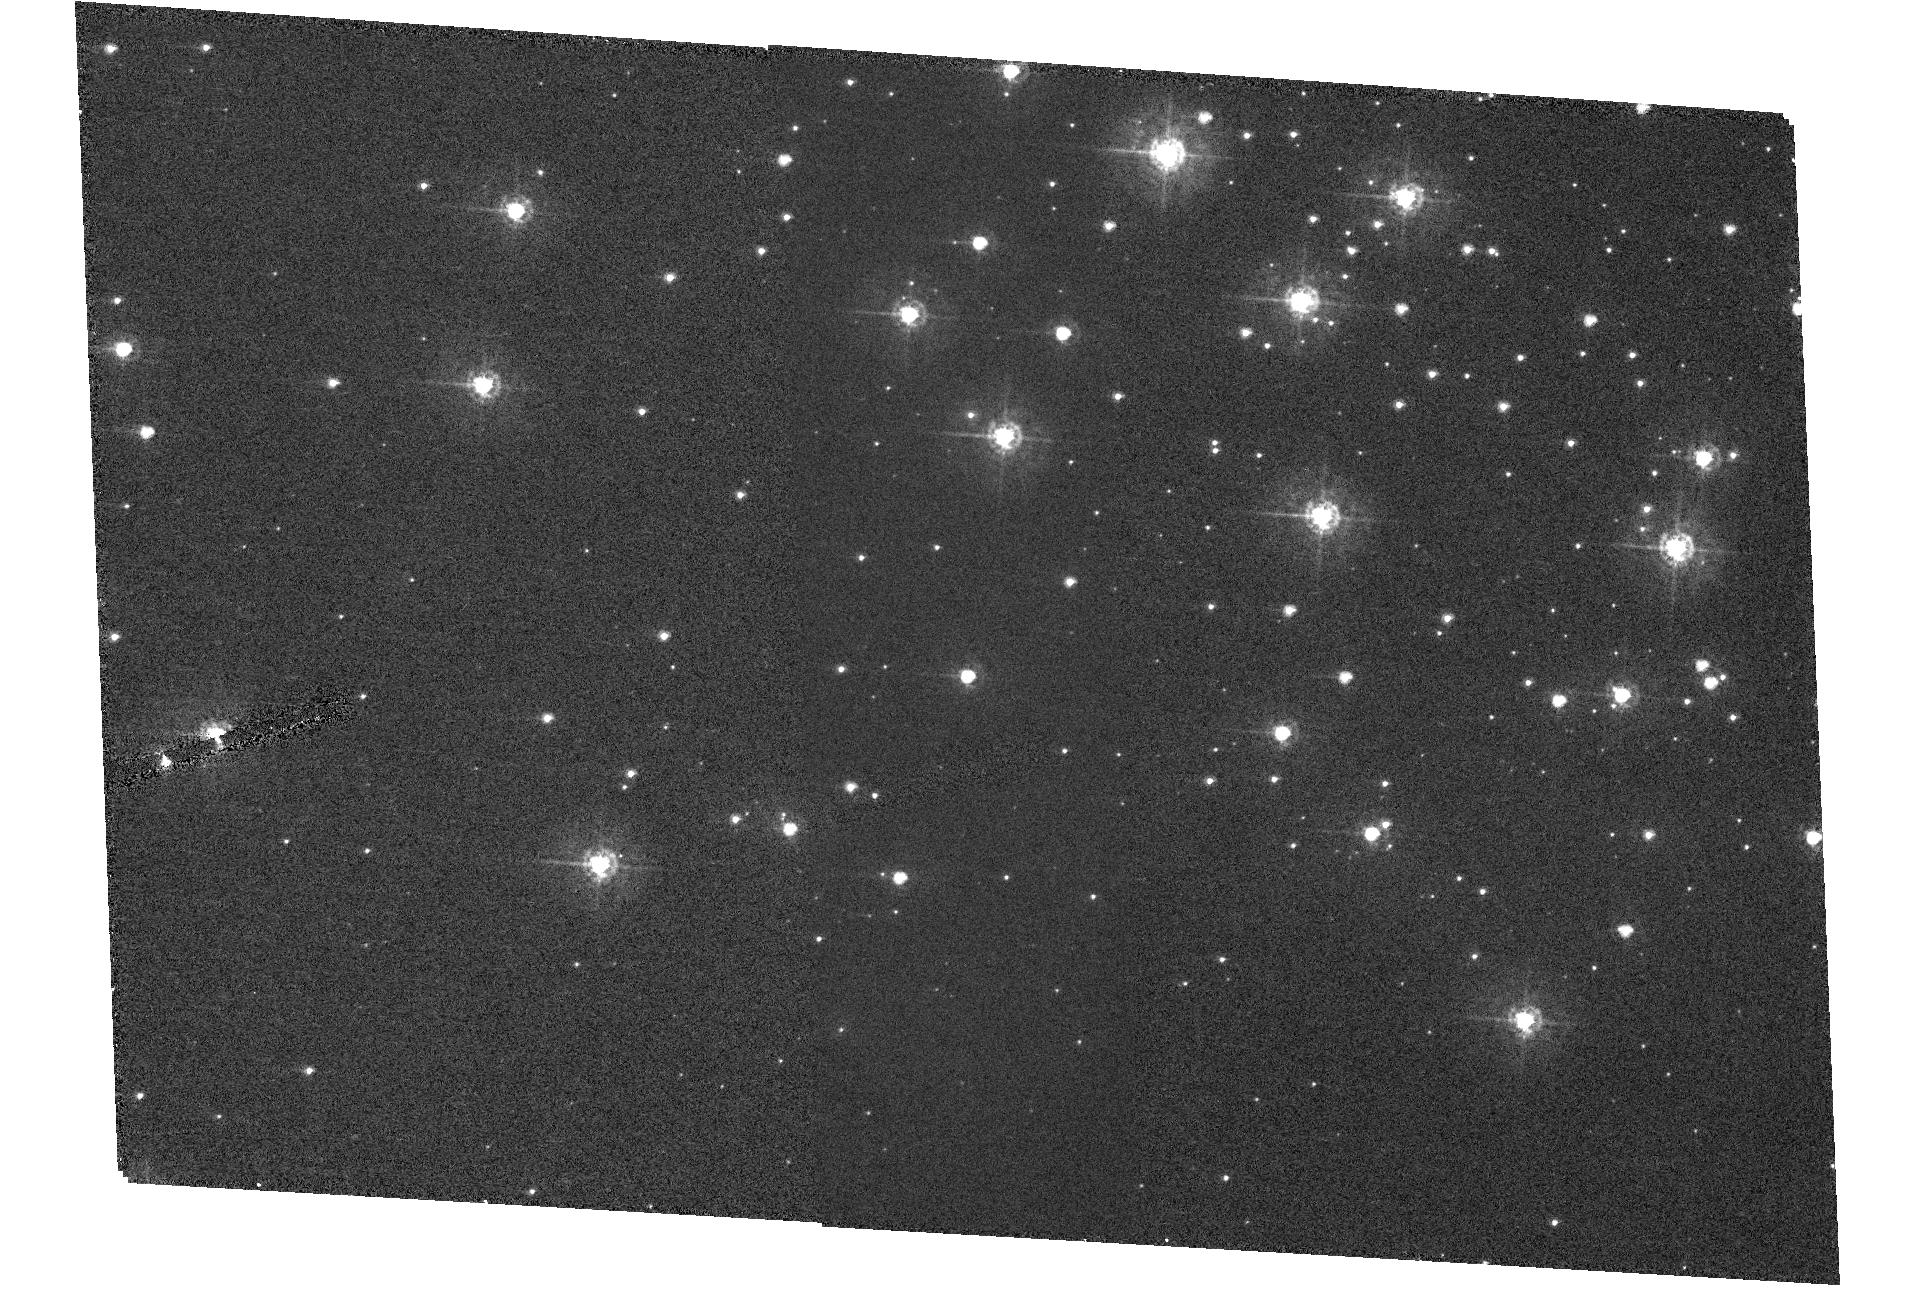
Target: NGC346-HP6. Instrument: ACS/HRC. Filter: F330W. Exposure: 8 min. Observation ID: hst_10542_06_acs_hrc_f330w_j9f206

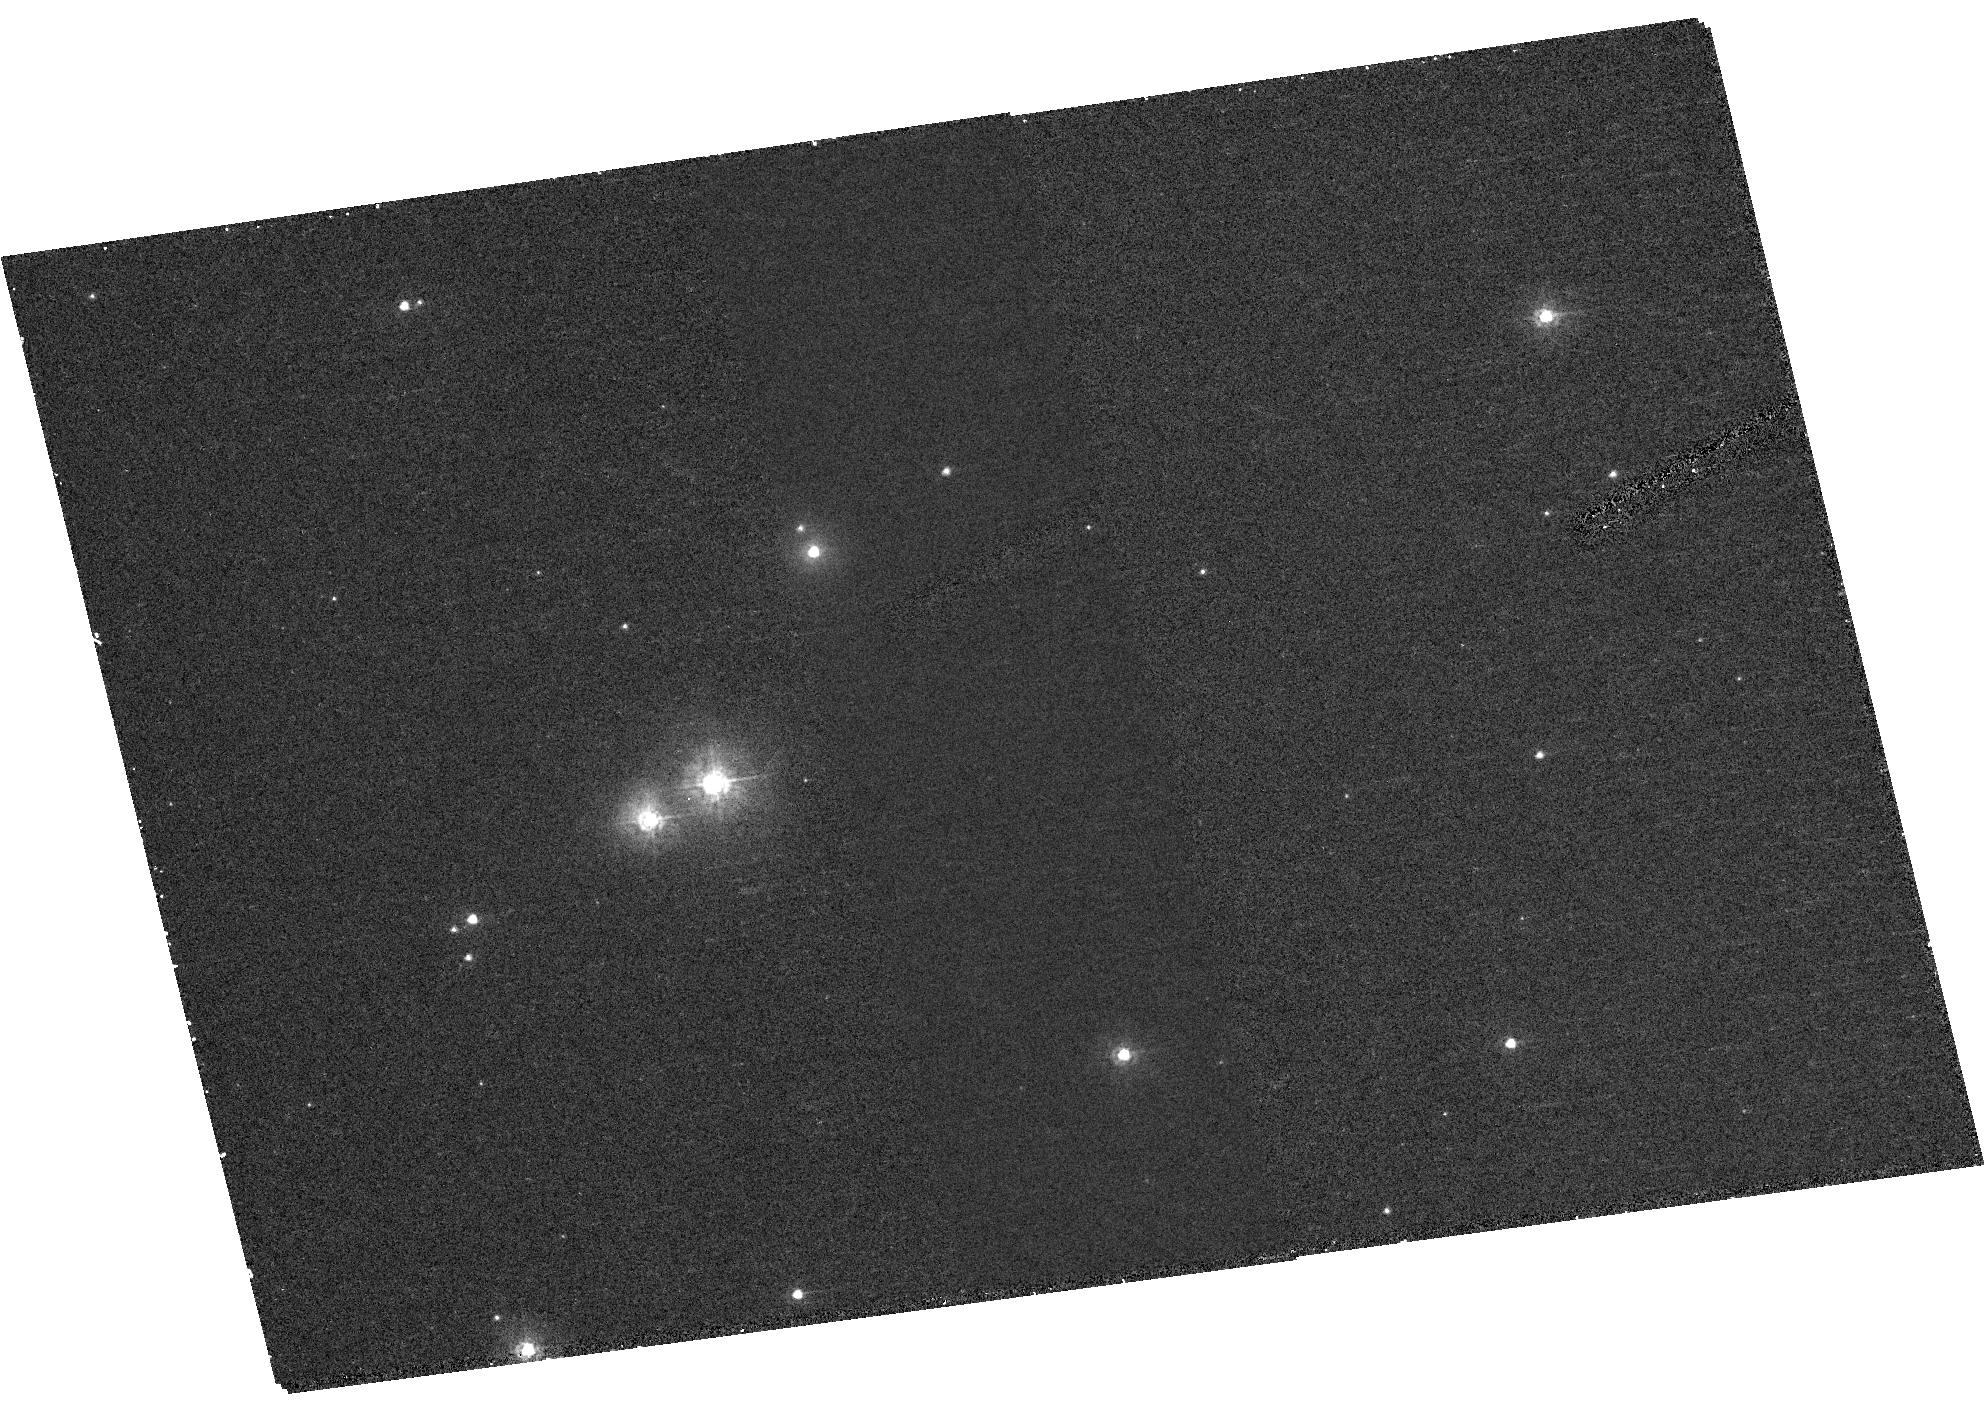
Target: NGC346-HP2. Instrument: ACS/HRC. Filter: F220W. Exposure: 23 min. Observation ID: hst_10542_02_acs_hrc_f220w_j9f202

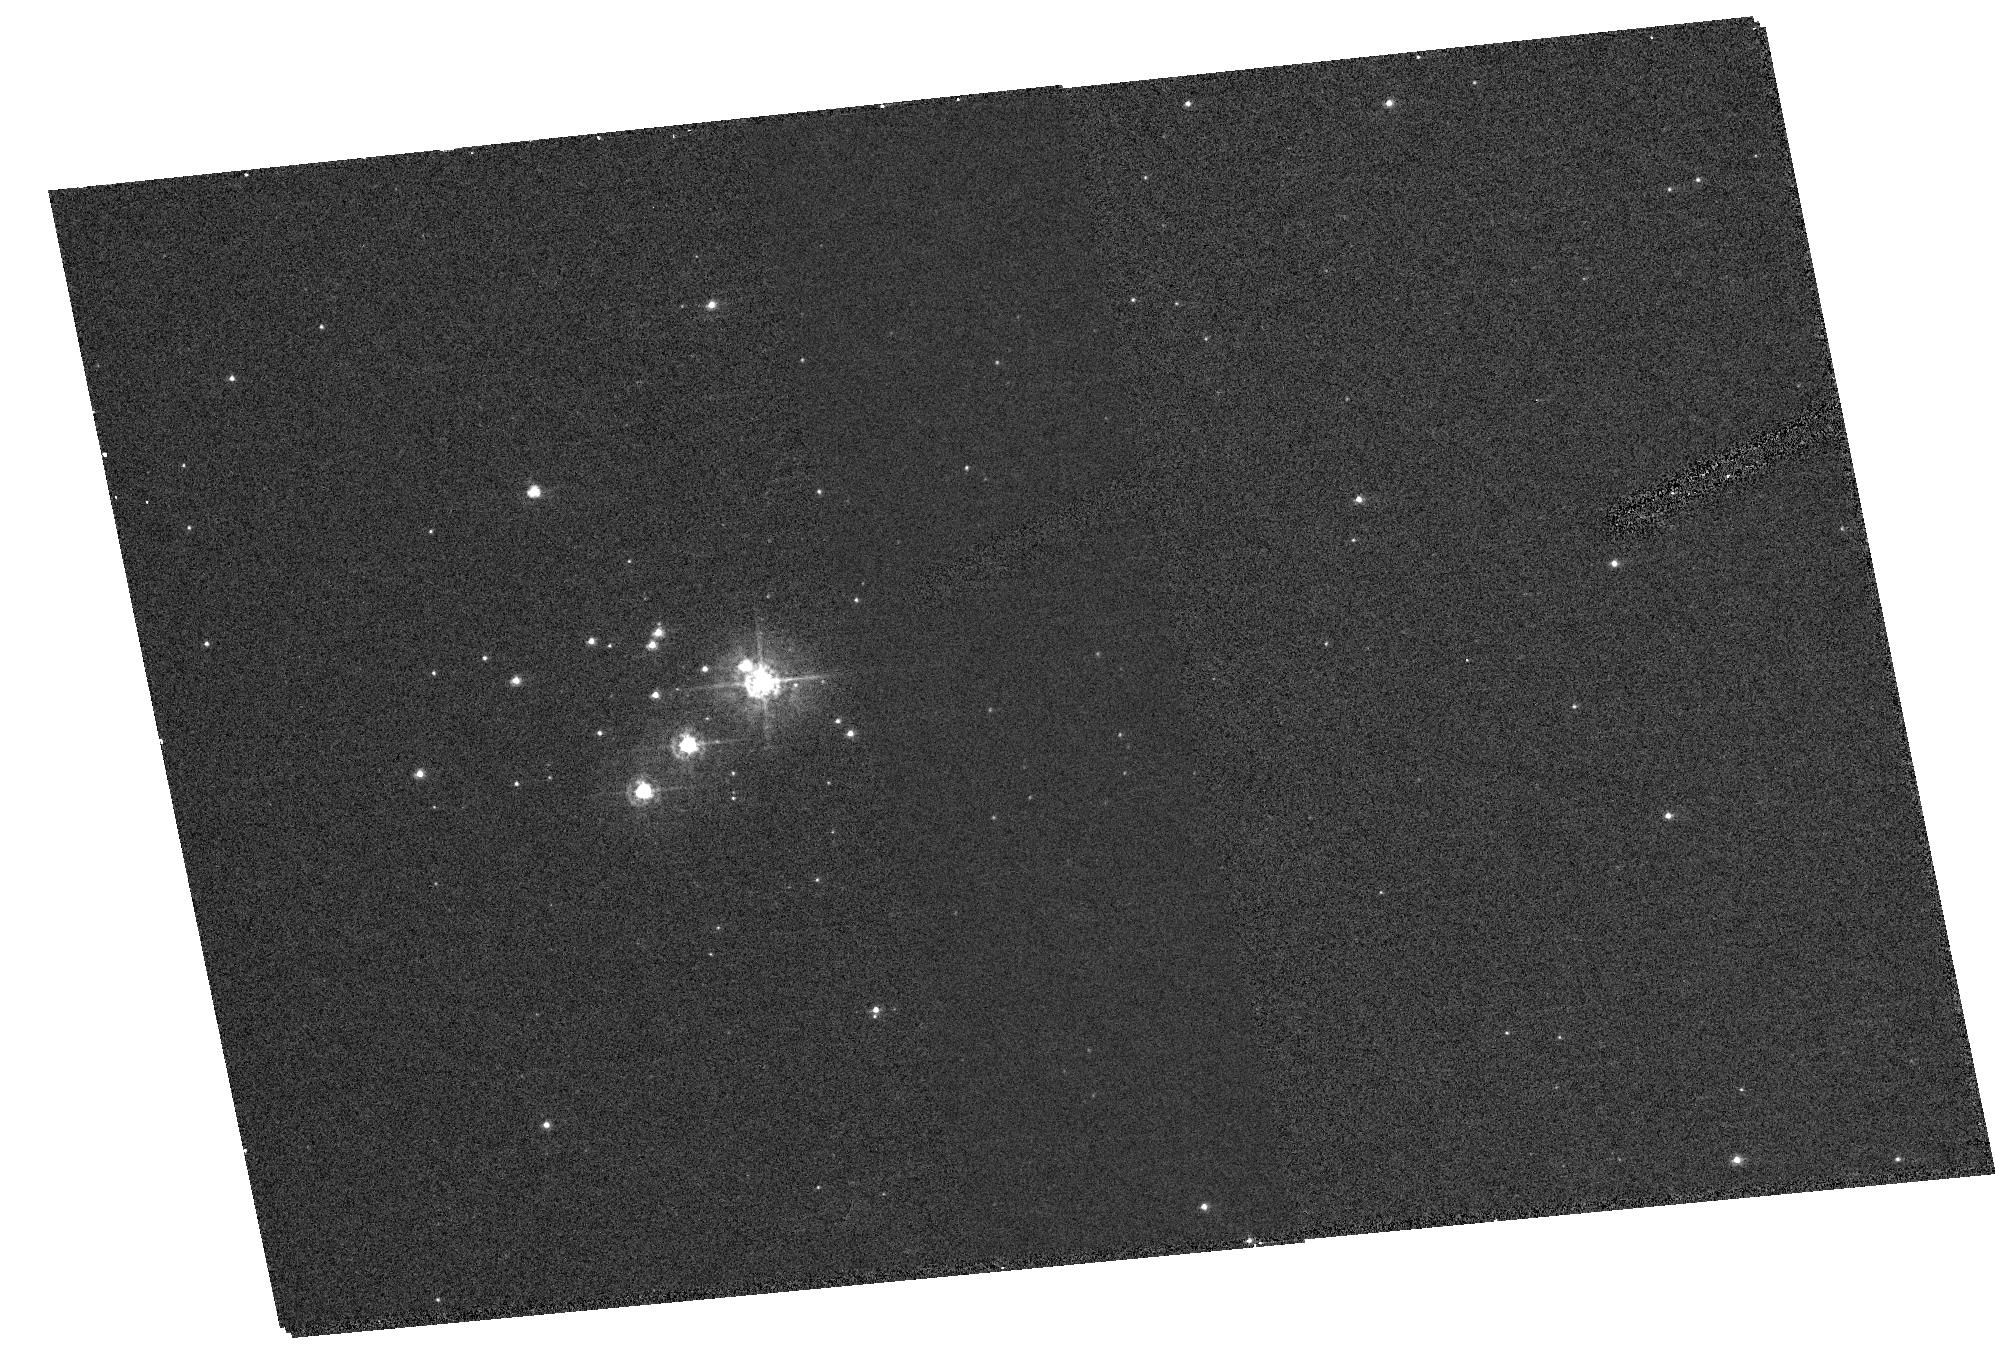
Target: NGC346-HP1. Instrument: ACS/HRC. Filter: F330W. Exposure: 8 min. Observation ID: hst_10542_01_acs_hrc_f330w_j9f201

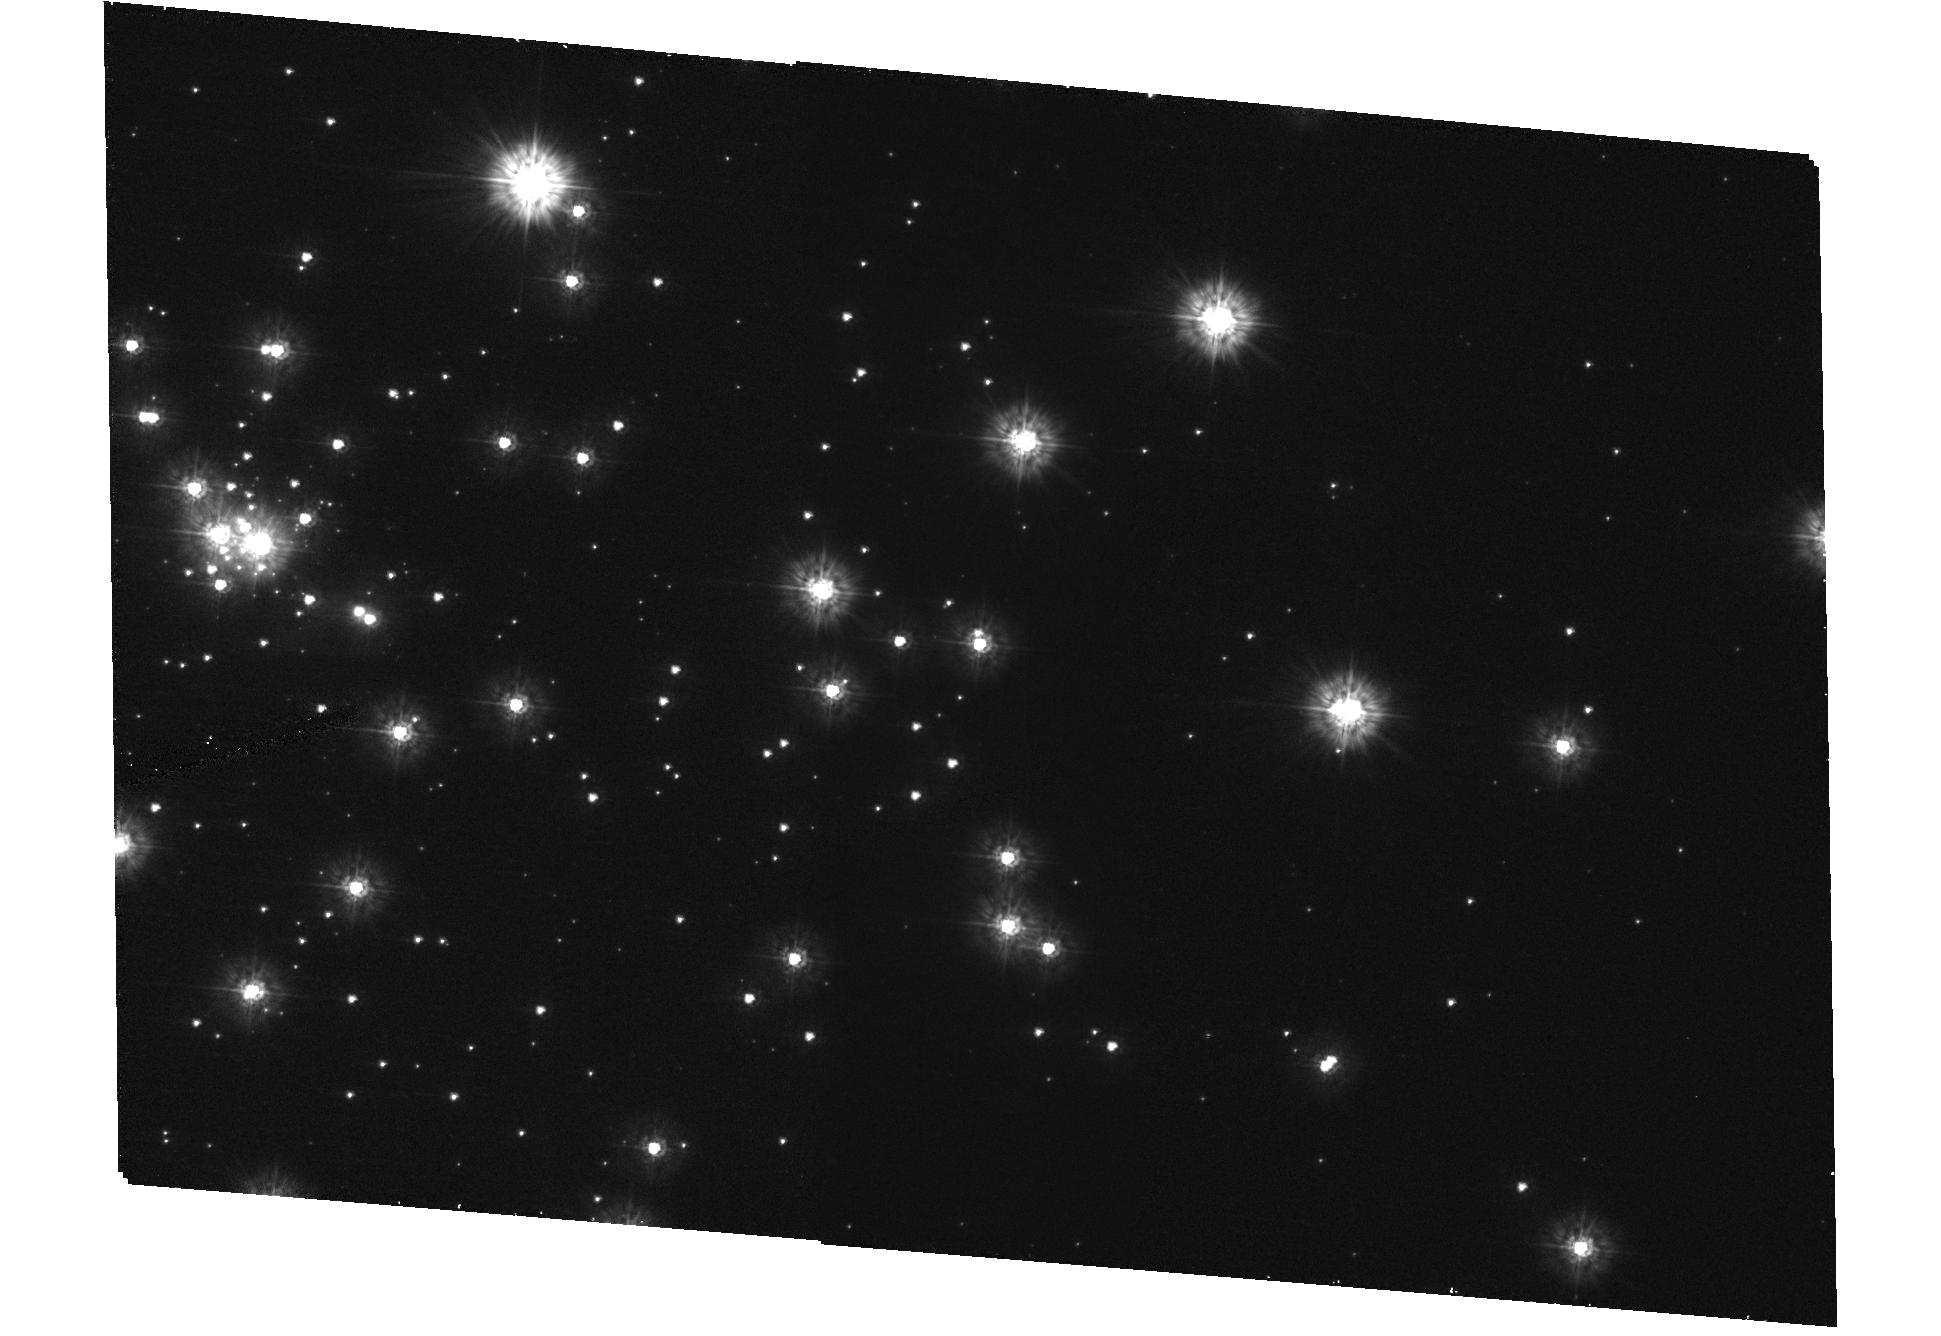
Target: NGC346-HP7. Instrument: ACS/HRC. Filter: F220W. Exposure: 23 min. Observation ID: hst_10542_07_acs_hrc_f220w_j9f207

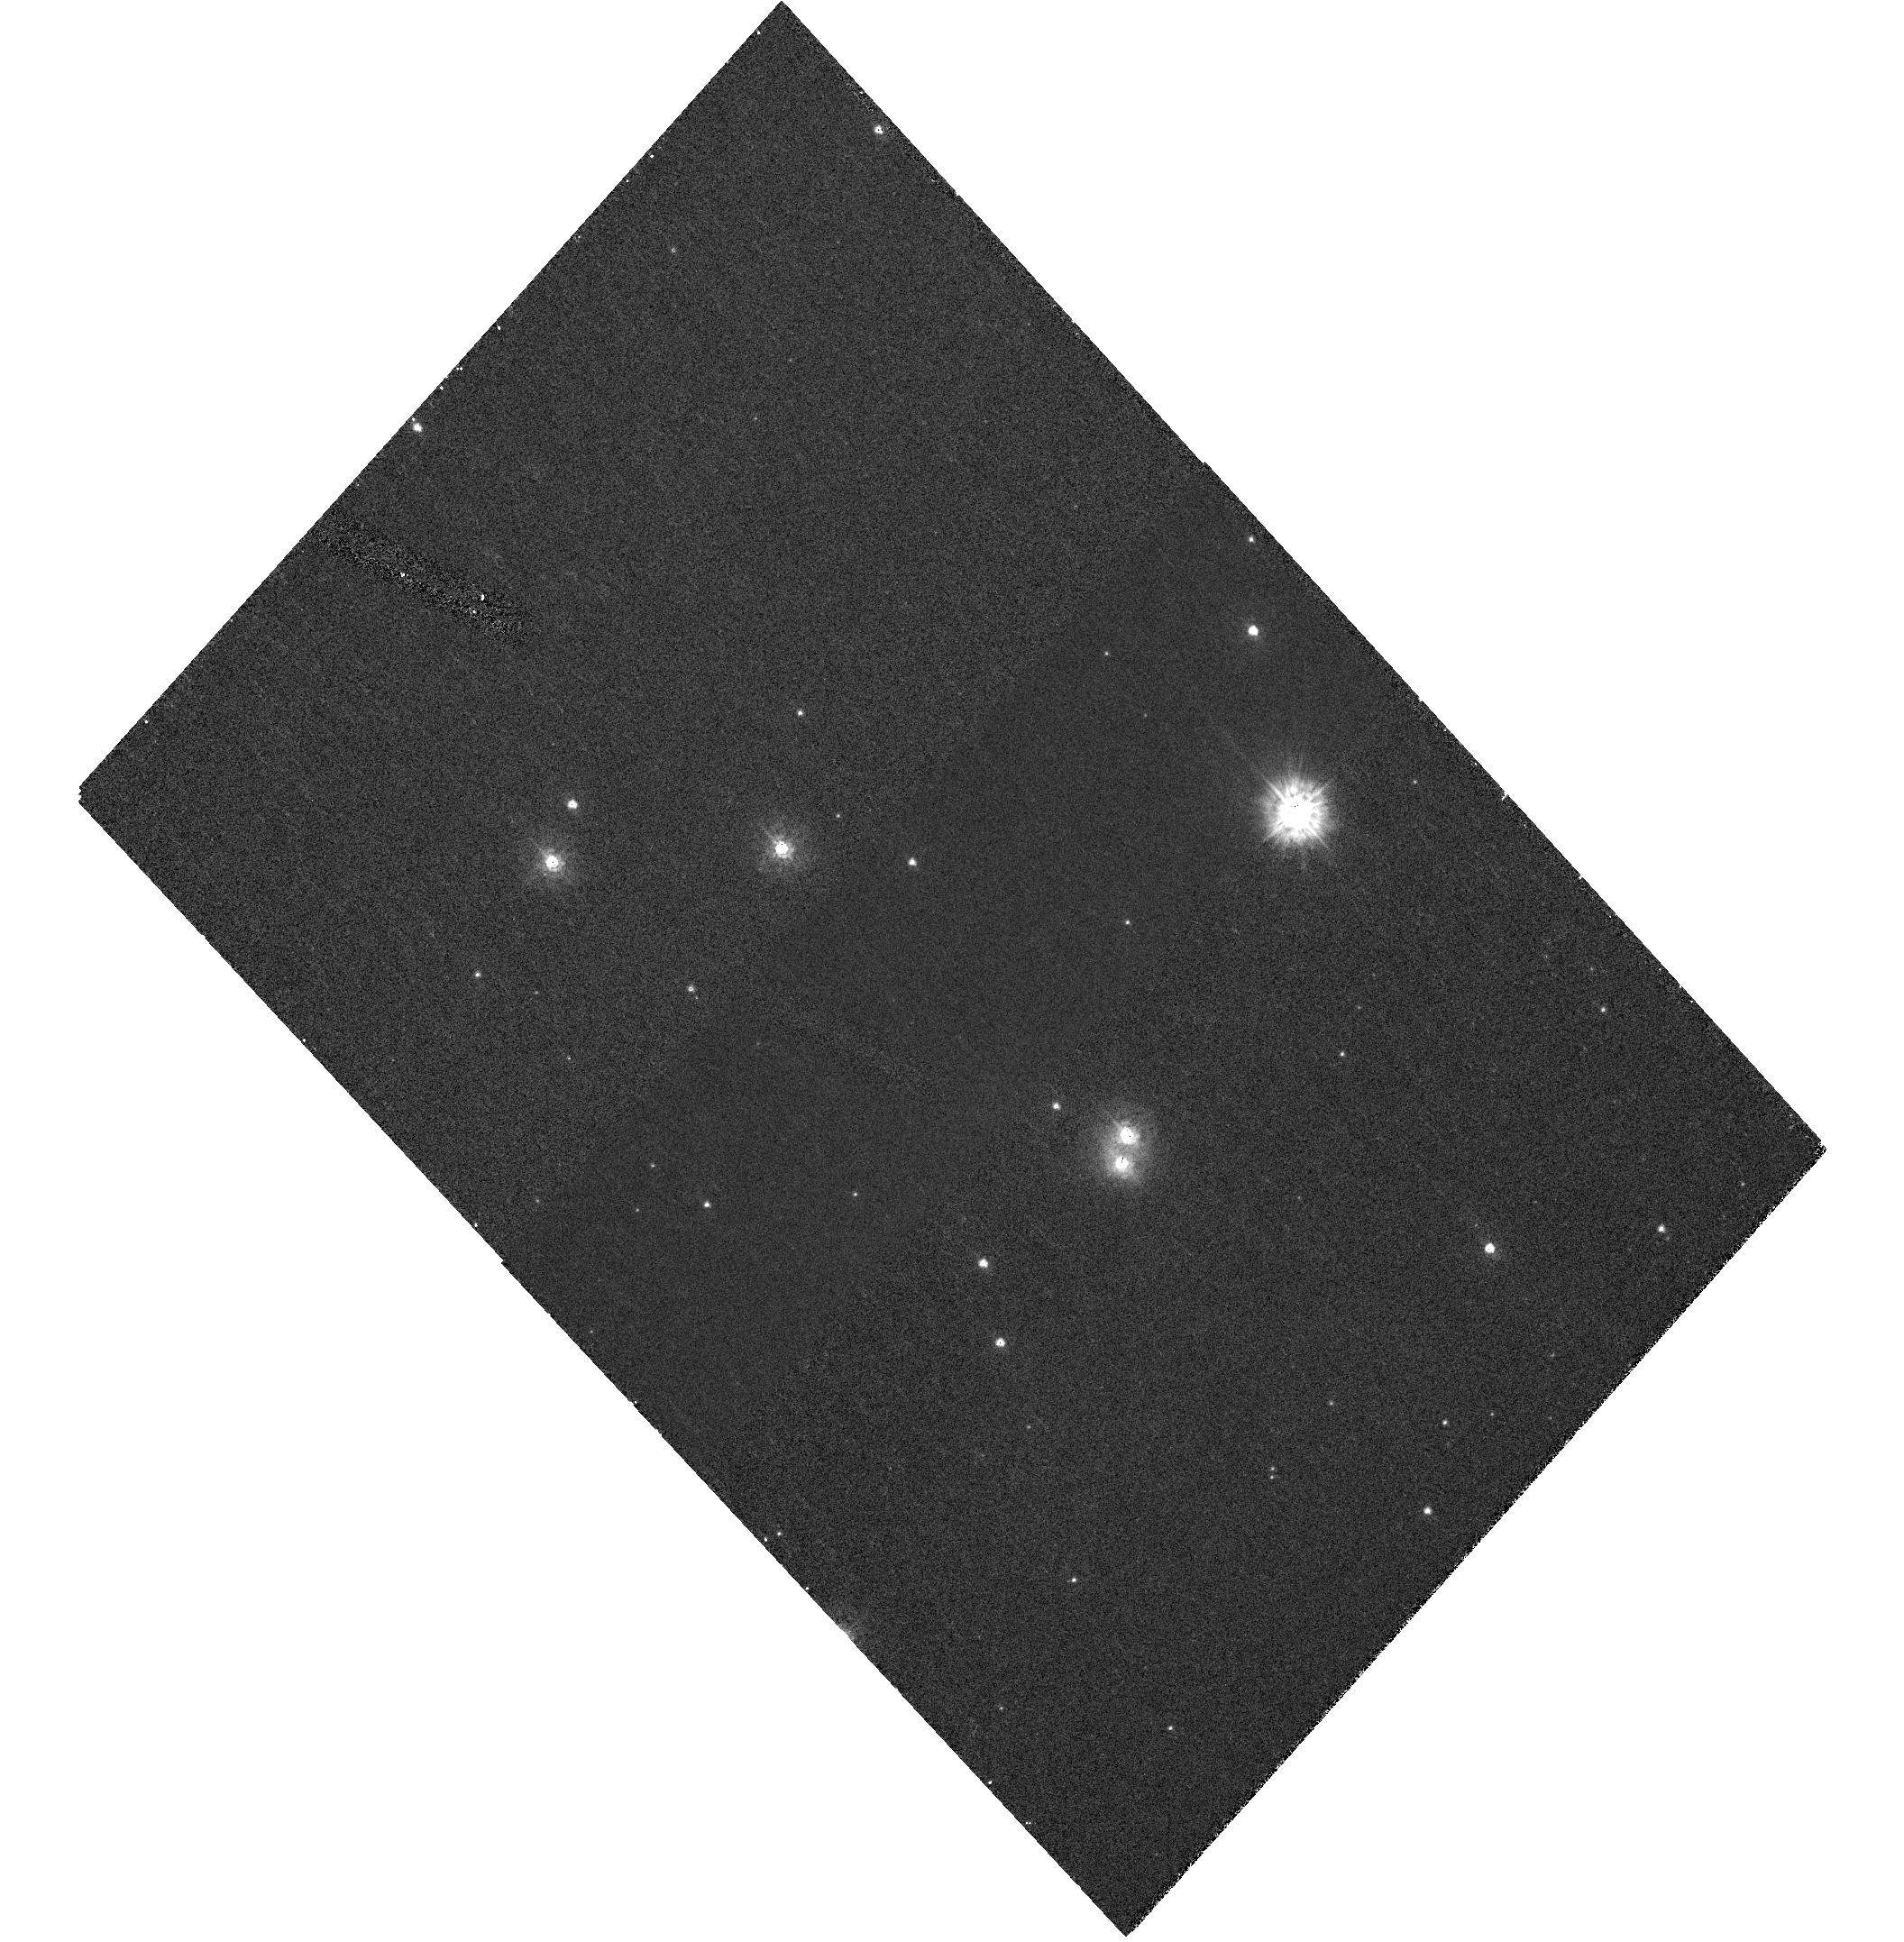
Target: NGC346-HP4. Instrument: ACS/HRC. Filter: F220W. Exposure: 23 min. Observation ID: hst_10542_04_acs_hrc_f220w_j9f204

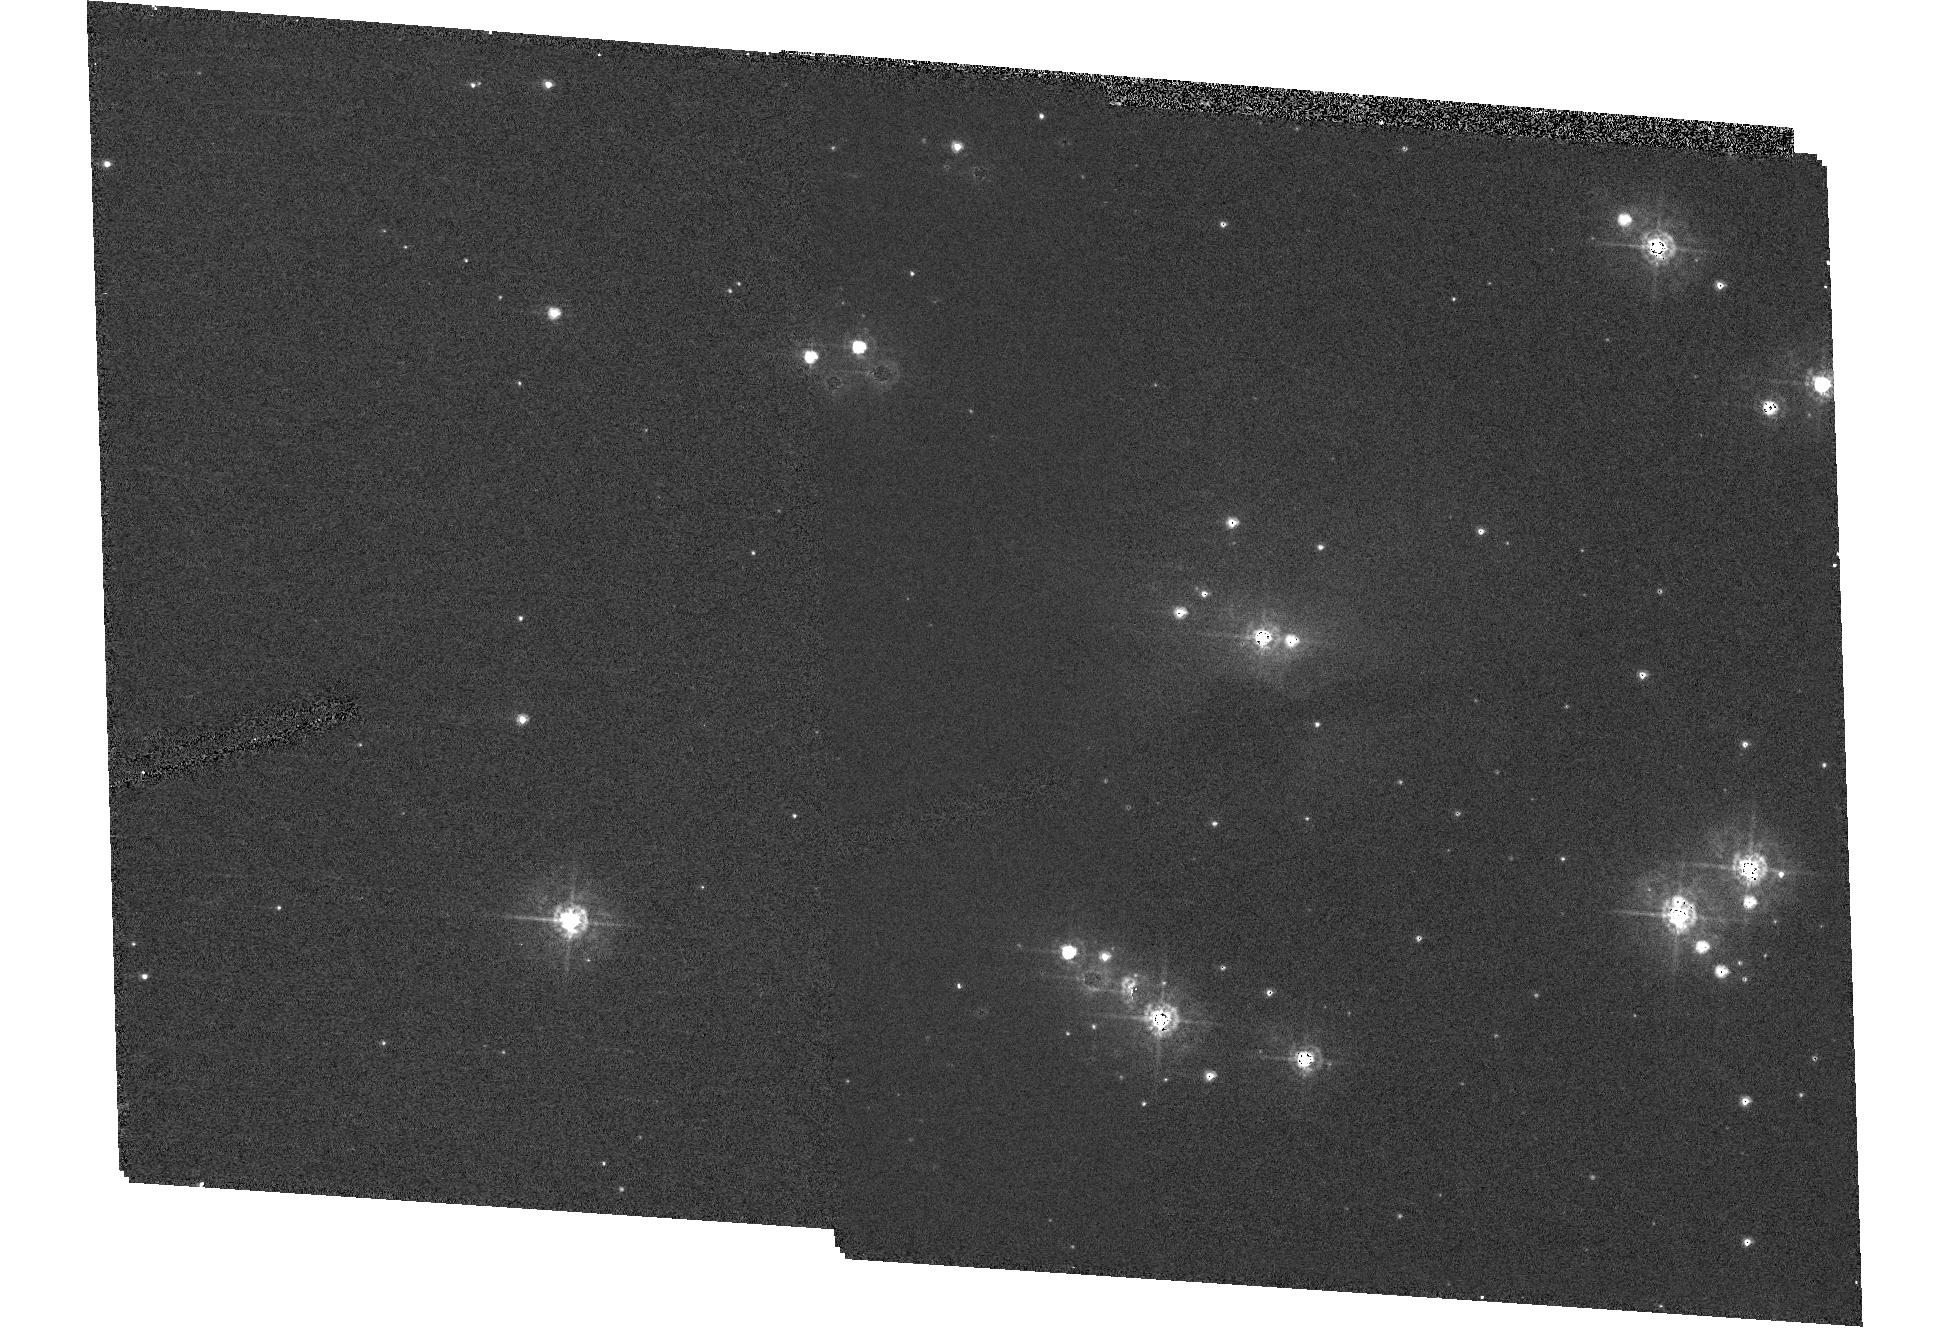
Target: NGC346-HP5. Instrument: ACS/HRC. Filter: F330W. Exposure: 8 min. Observation ID: hst_10542_05_acs_hrc_f330w_j9f205

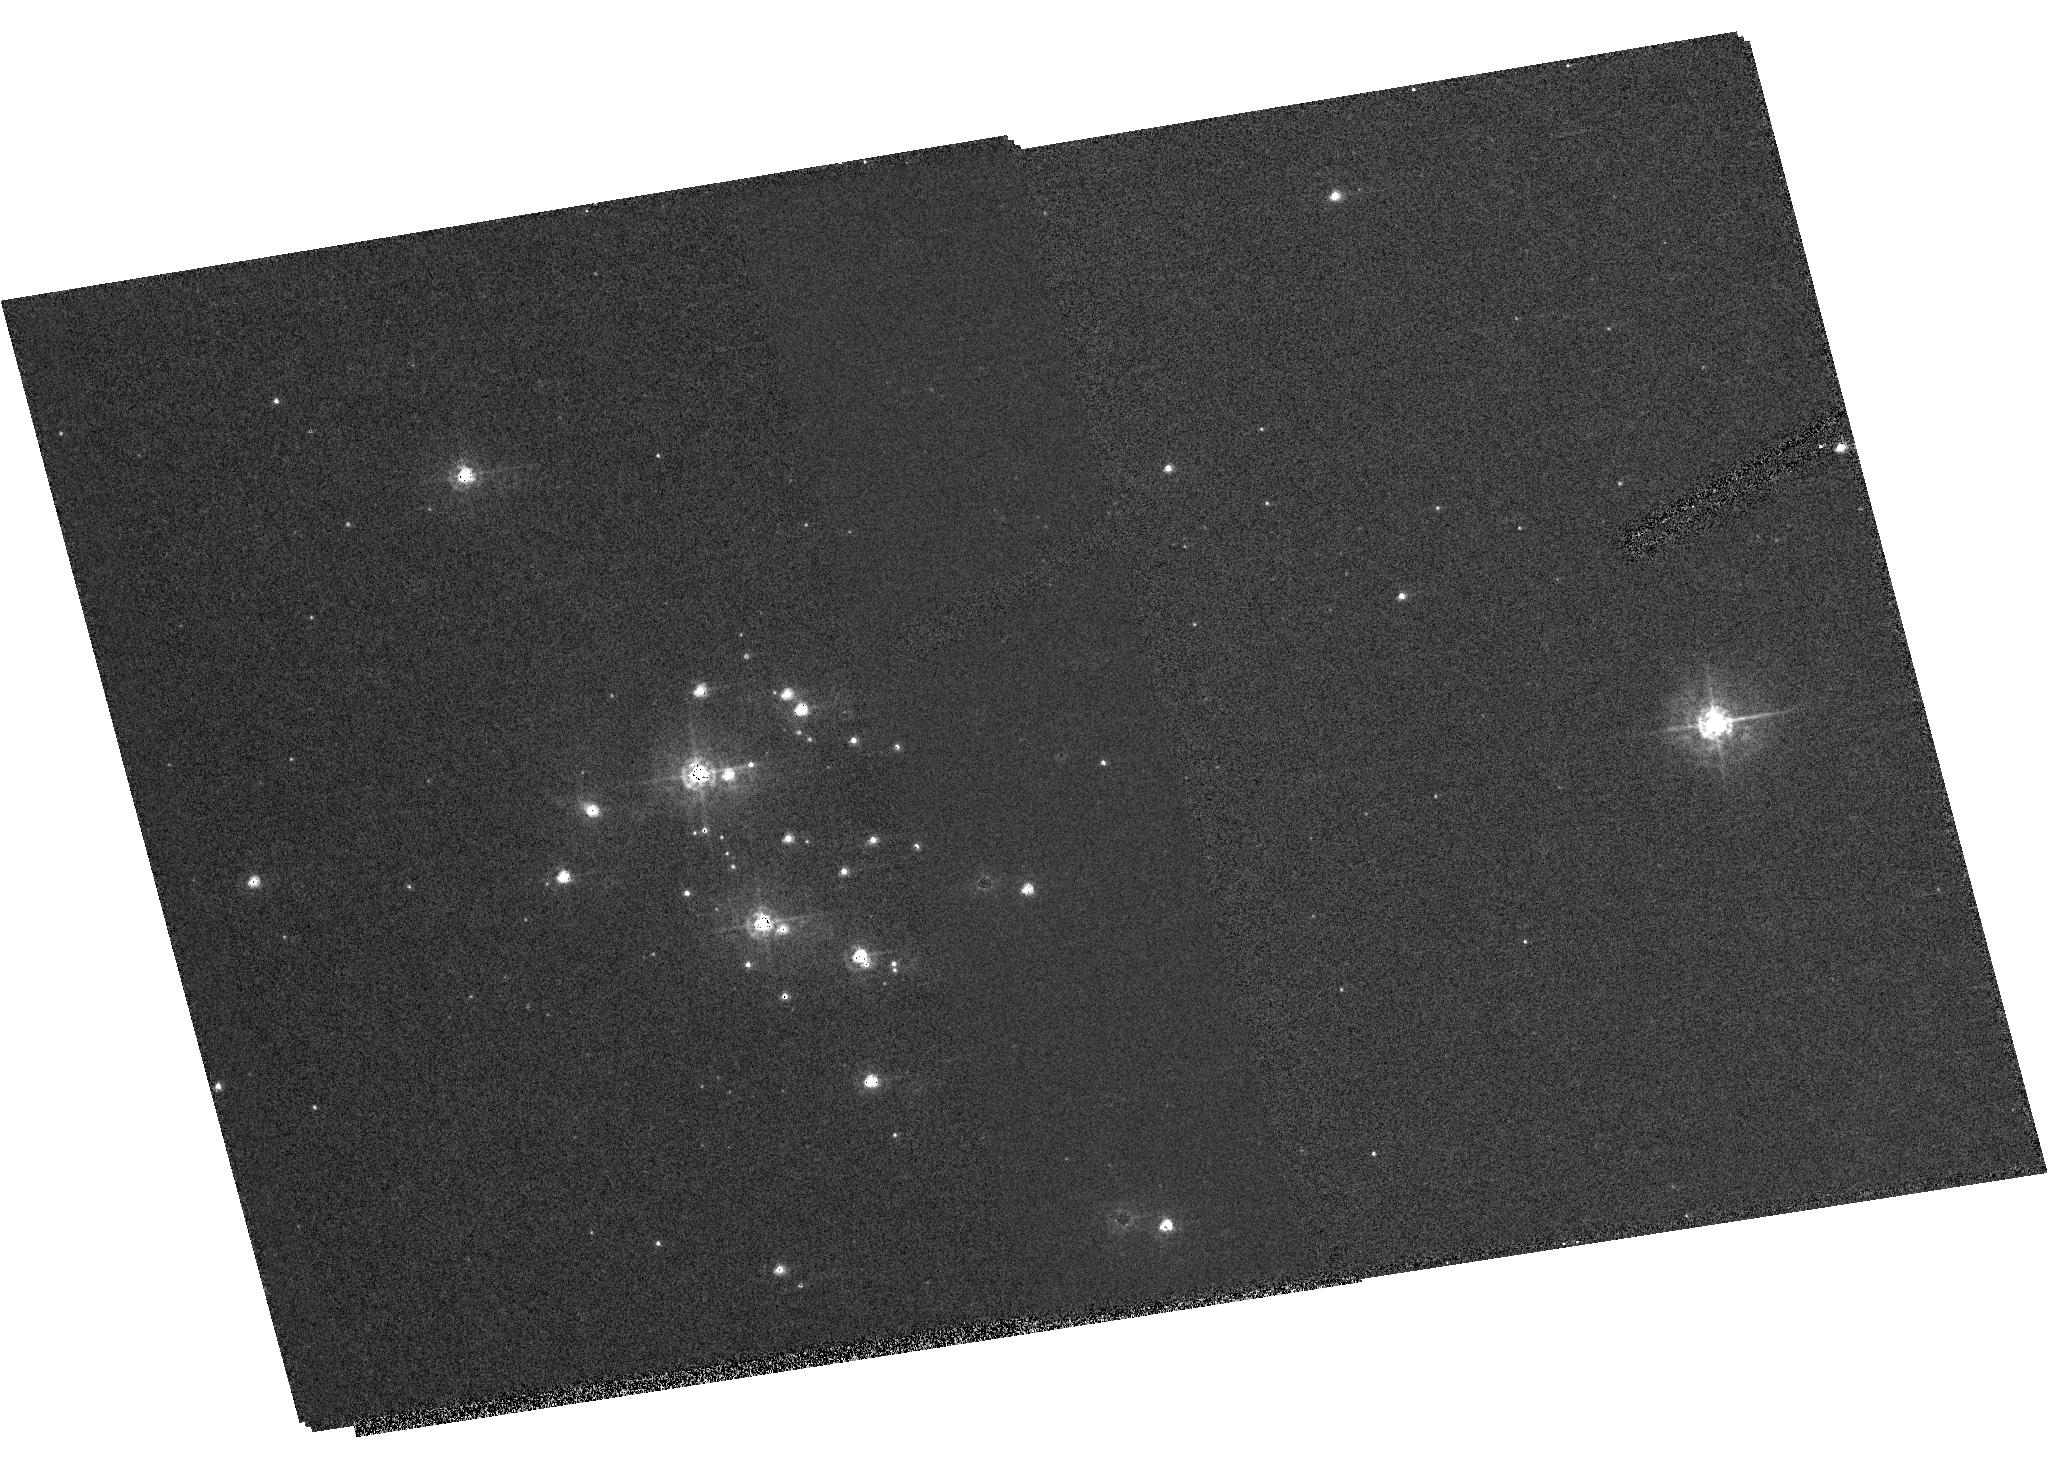
Target: NGC346-HP3. Instrument: ACS/HRC. Filter: F330W. Exposure: 8 min. Observation ID: hst_10542_03_acs_hrc_f330w_j9f203

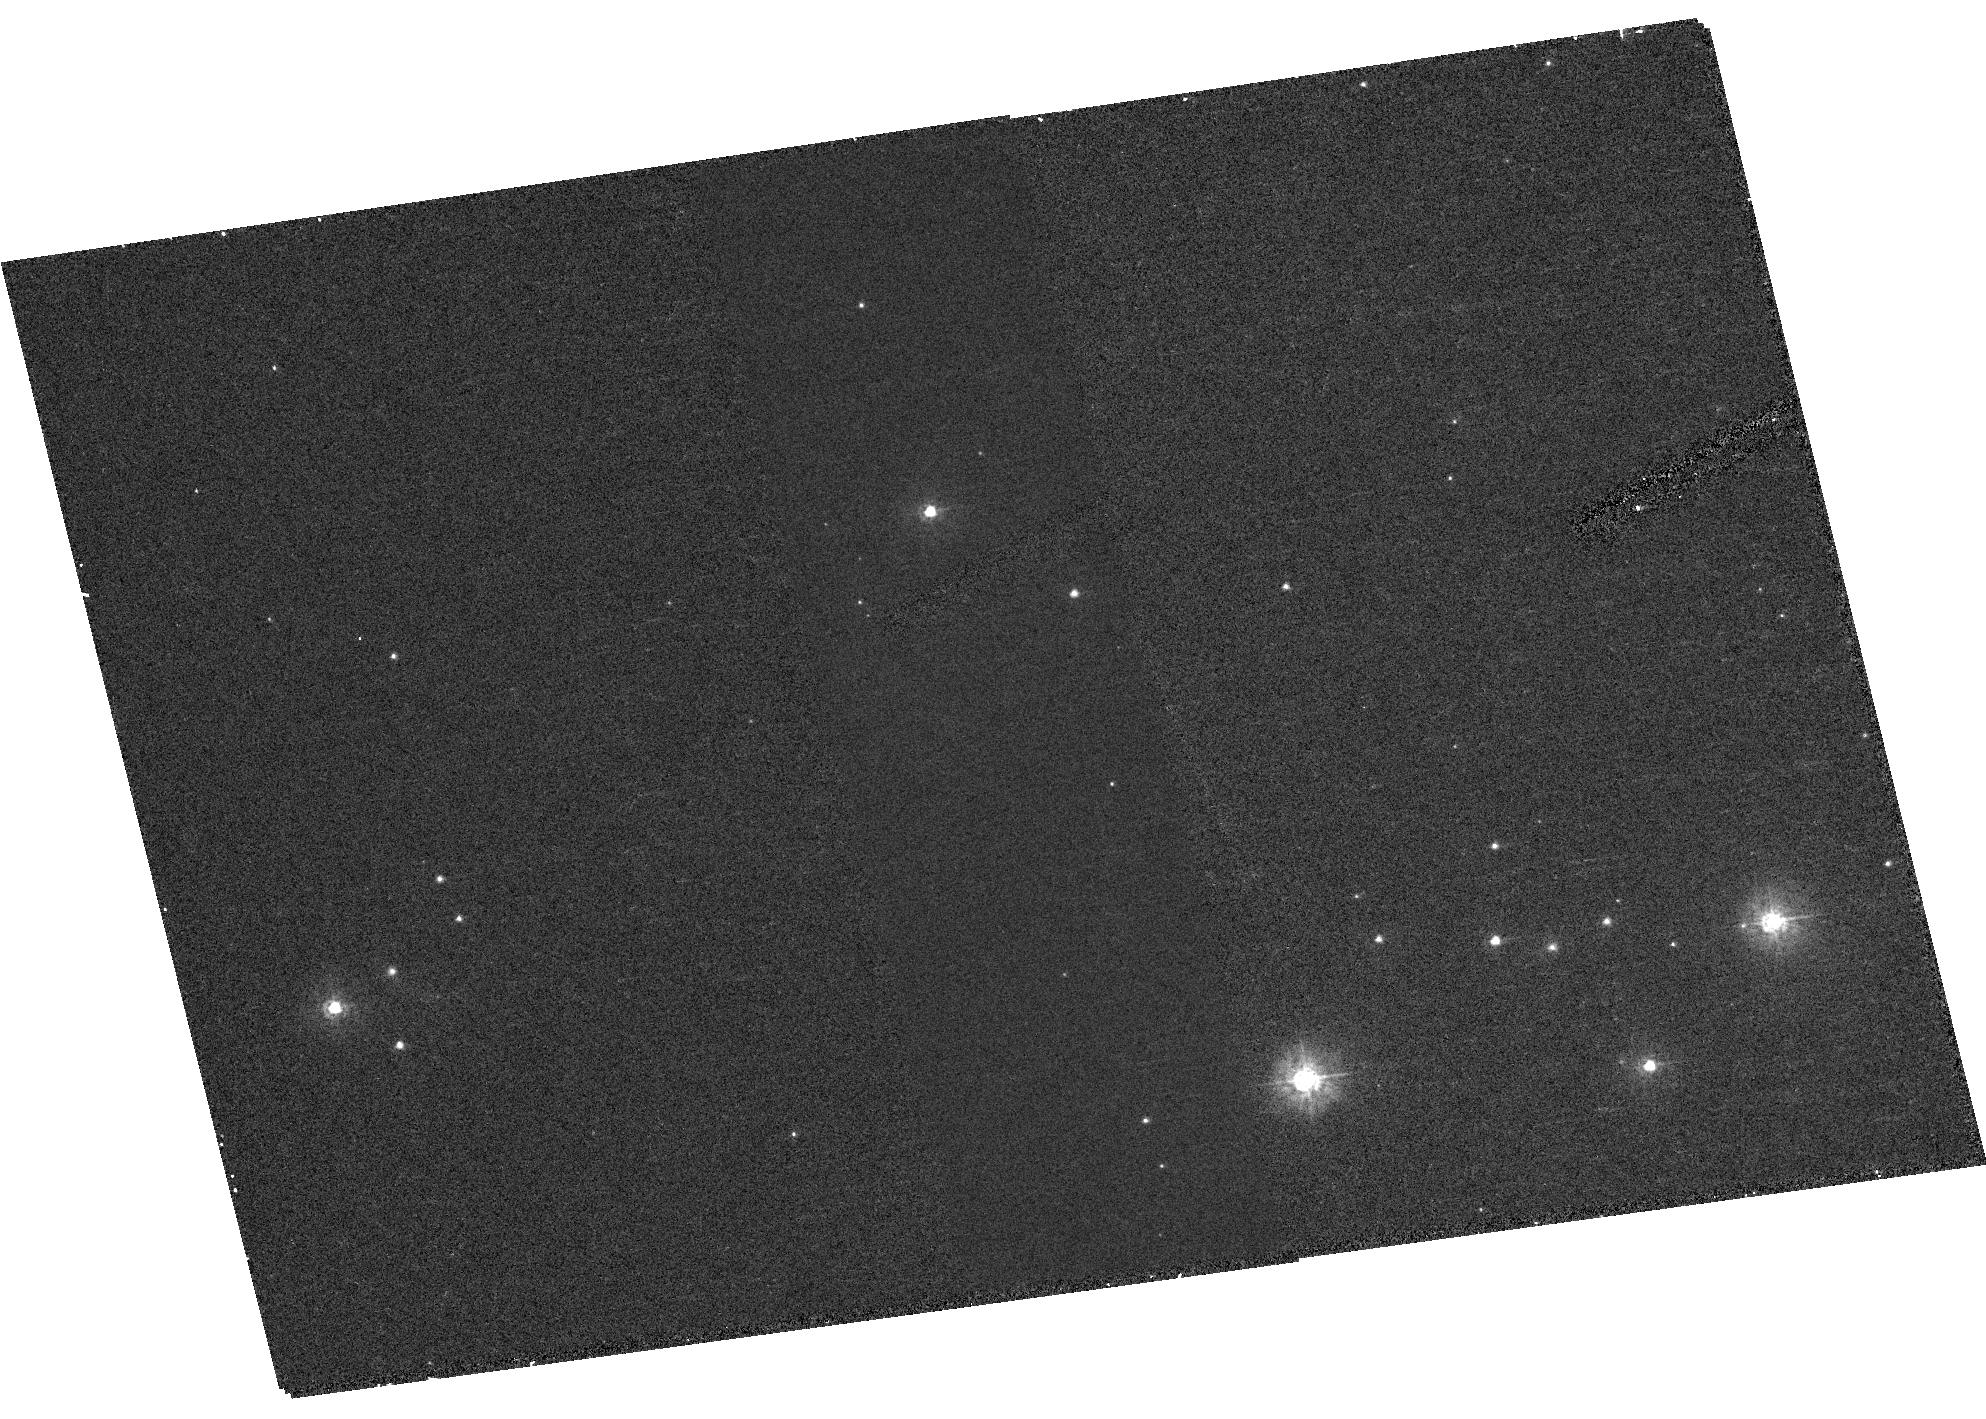
Target: NGC346-HP8. Instrument: ACS/HRC. Filter: F220W. Exposure: 23 min. Observation ID: hst_10542_08_acs_hrc_f220w_j9f208

Charting the Sparkling Star Formation in NGC346 (PI: Nota, Antonella)

New, stunning V, I images of the youngest and most massive star forming region NGC 346, in the Small Magellanic Cloud, have been recently obtained with the HST/ACS. They reveal a myriad of small compact clusters: some are still embedded in dust, possibly connected by gas and dust filaments. We also discover a rich population of pre-main sequence low mass stars (~3 -0.6 Mo) mainly distributed in the body of NGC 346 and in these compact clusters, which formed with the central cluster (~5My ago), but have not reached the main sequence yet. The immediate question that emerges is: how did star formation occur in this region? Is there evidence for an age spread among these clusters, that could be indicative of sequential star formation? We are, therefore, requesting an immediate follow up investigation with the ACS/HRC to perform a comprehensive UV/U study of the ten largest clusters identified in the NGC 346 region, with the objective of determining, in combination with the already available deep V, I data, their mass function, their upper mass cut-off, whether mass segregation is present, whether there are age variations, and what is the impact of the stellar feedback, with the final aim to establish how star formation has occured and progressed in this low metallicity environment.